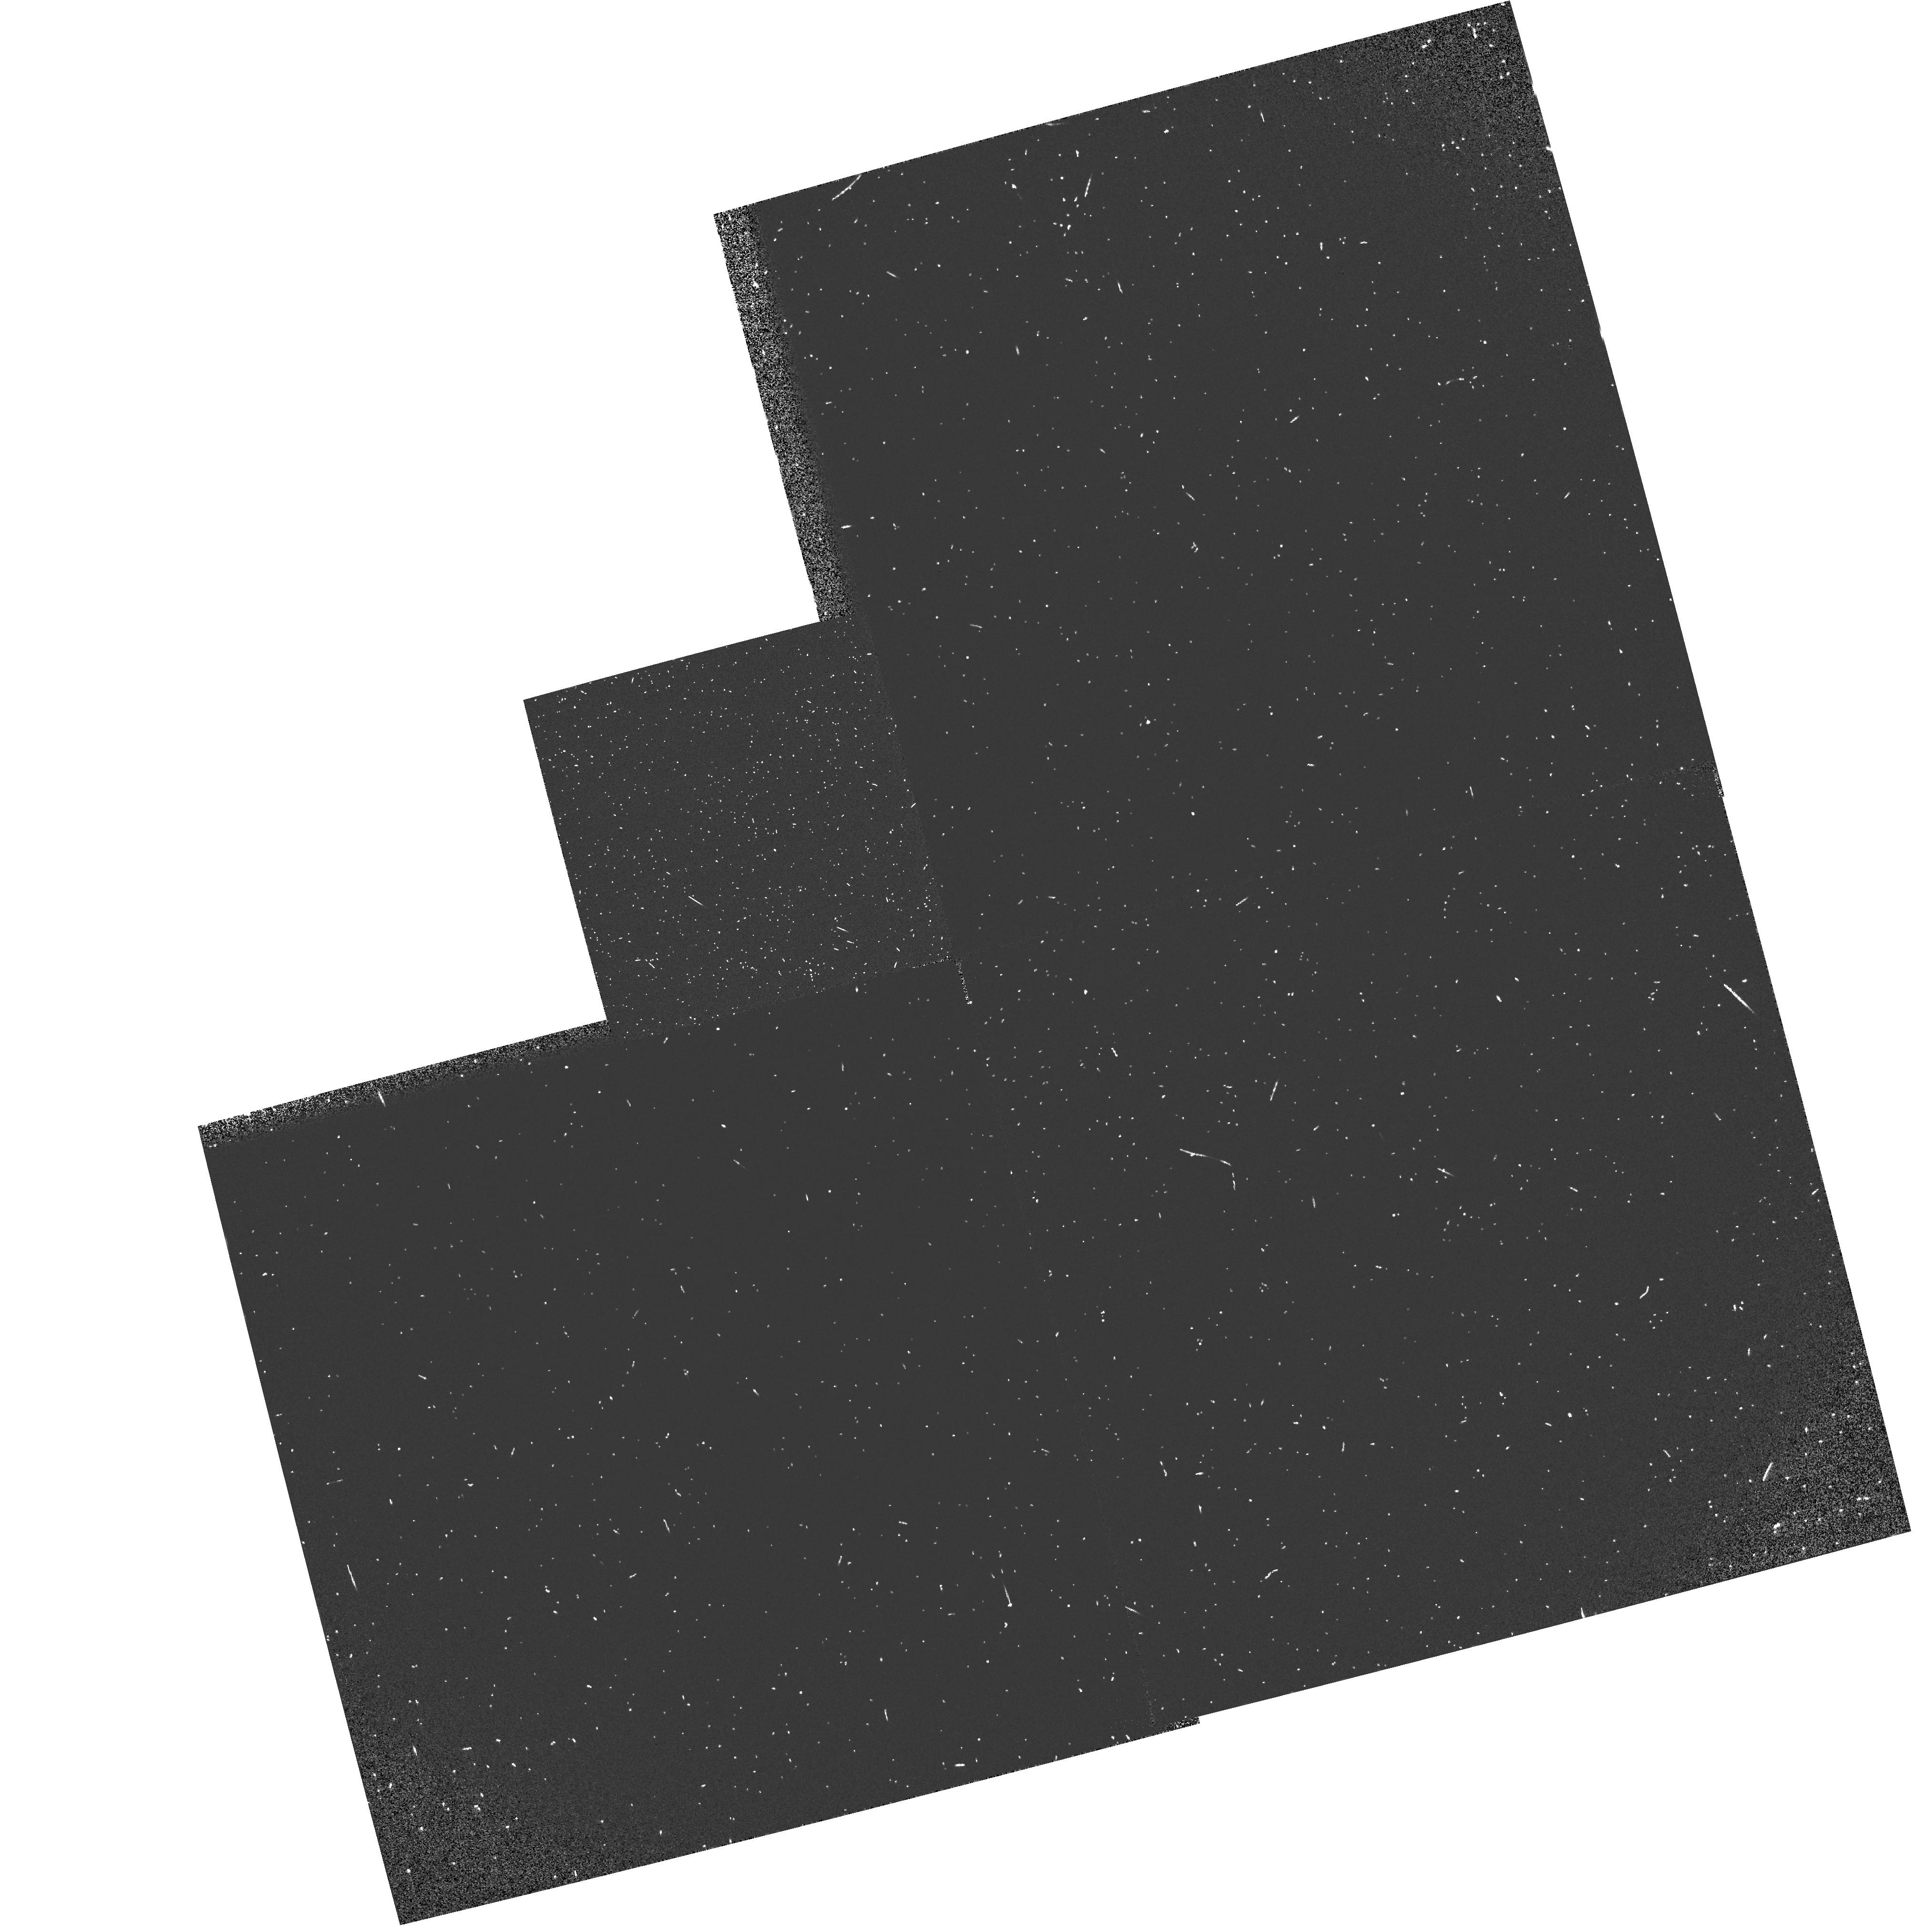
Target: field at RA 76.414°, Dec 52.918°
Instrument: WFPC2/PC
Filter: F160BW
Exposure: 5 min
Observation ID: hst_7553_3j_wfpc2_pc_f160bw_u3lh3j

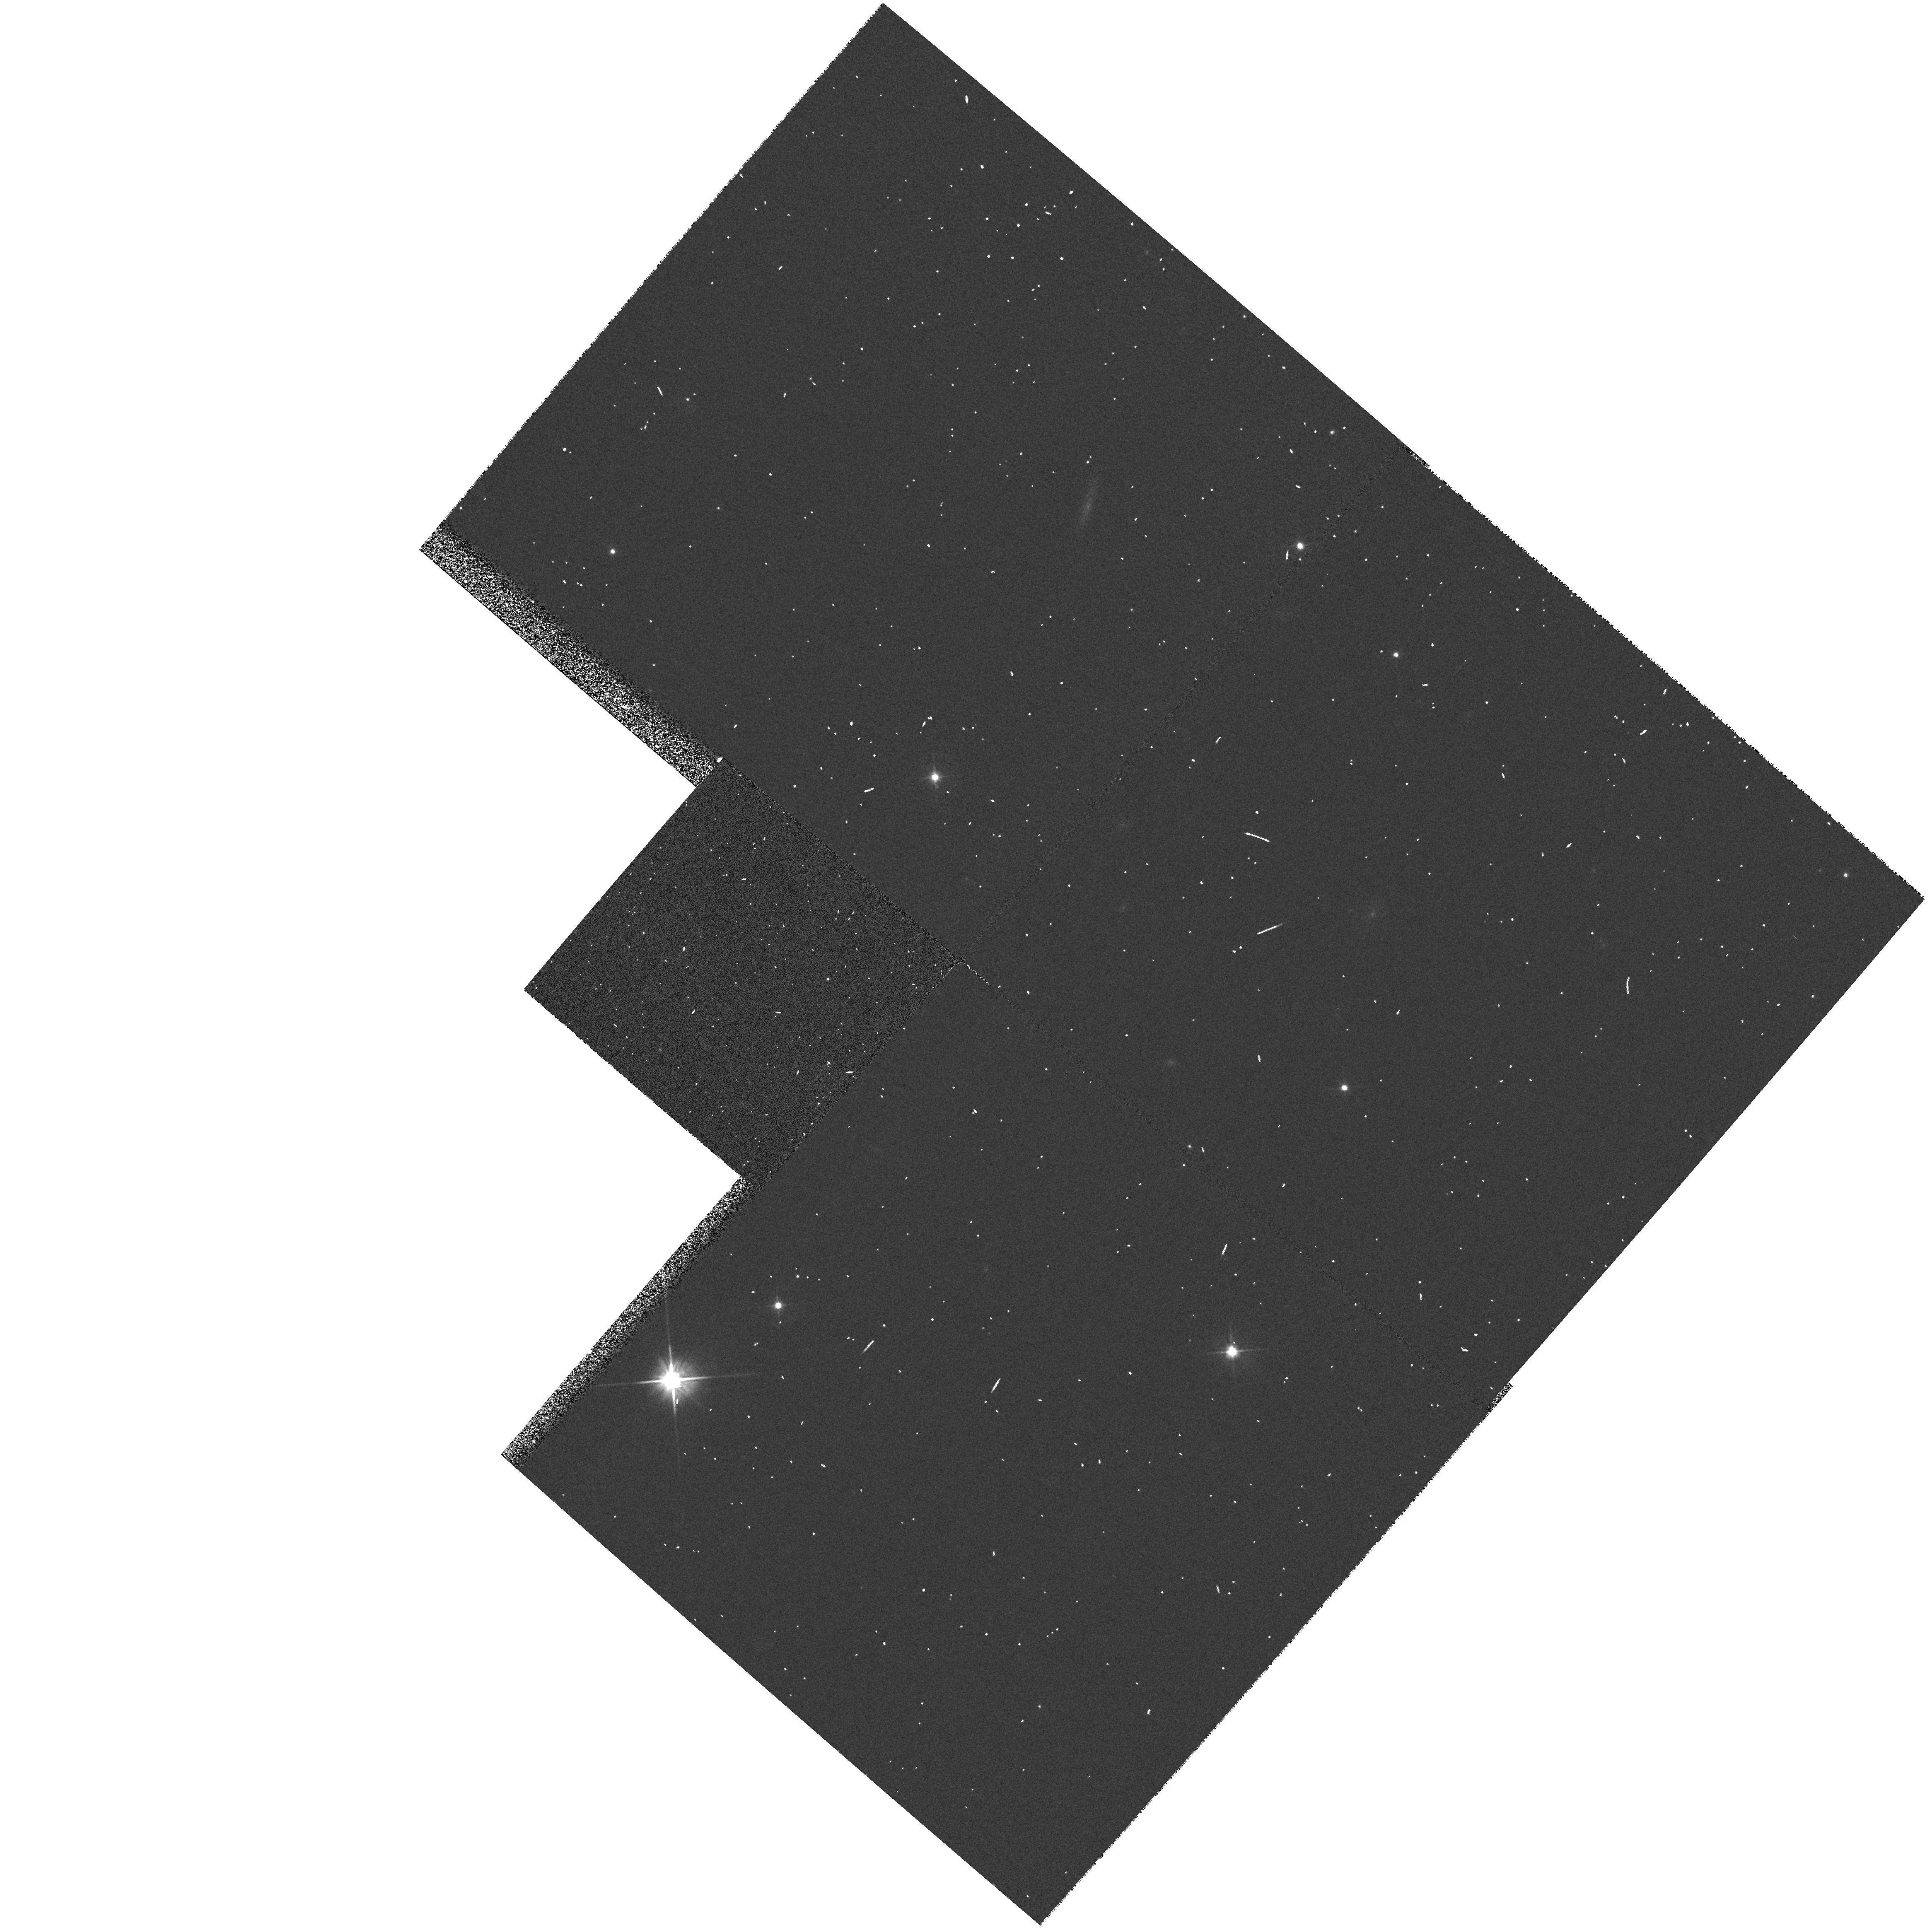
Target: field at RA 126.646°, Dec 73.081°
Instrument: WFPC2/PC
Filter: F606W
Exposure: 2 min
Observation ID: hst_7553_4s_wfpc2_pc_f606w_u3lh4s

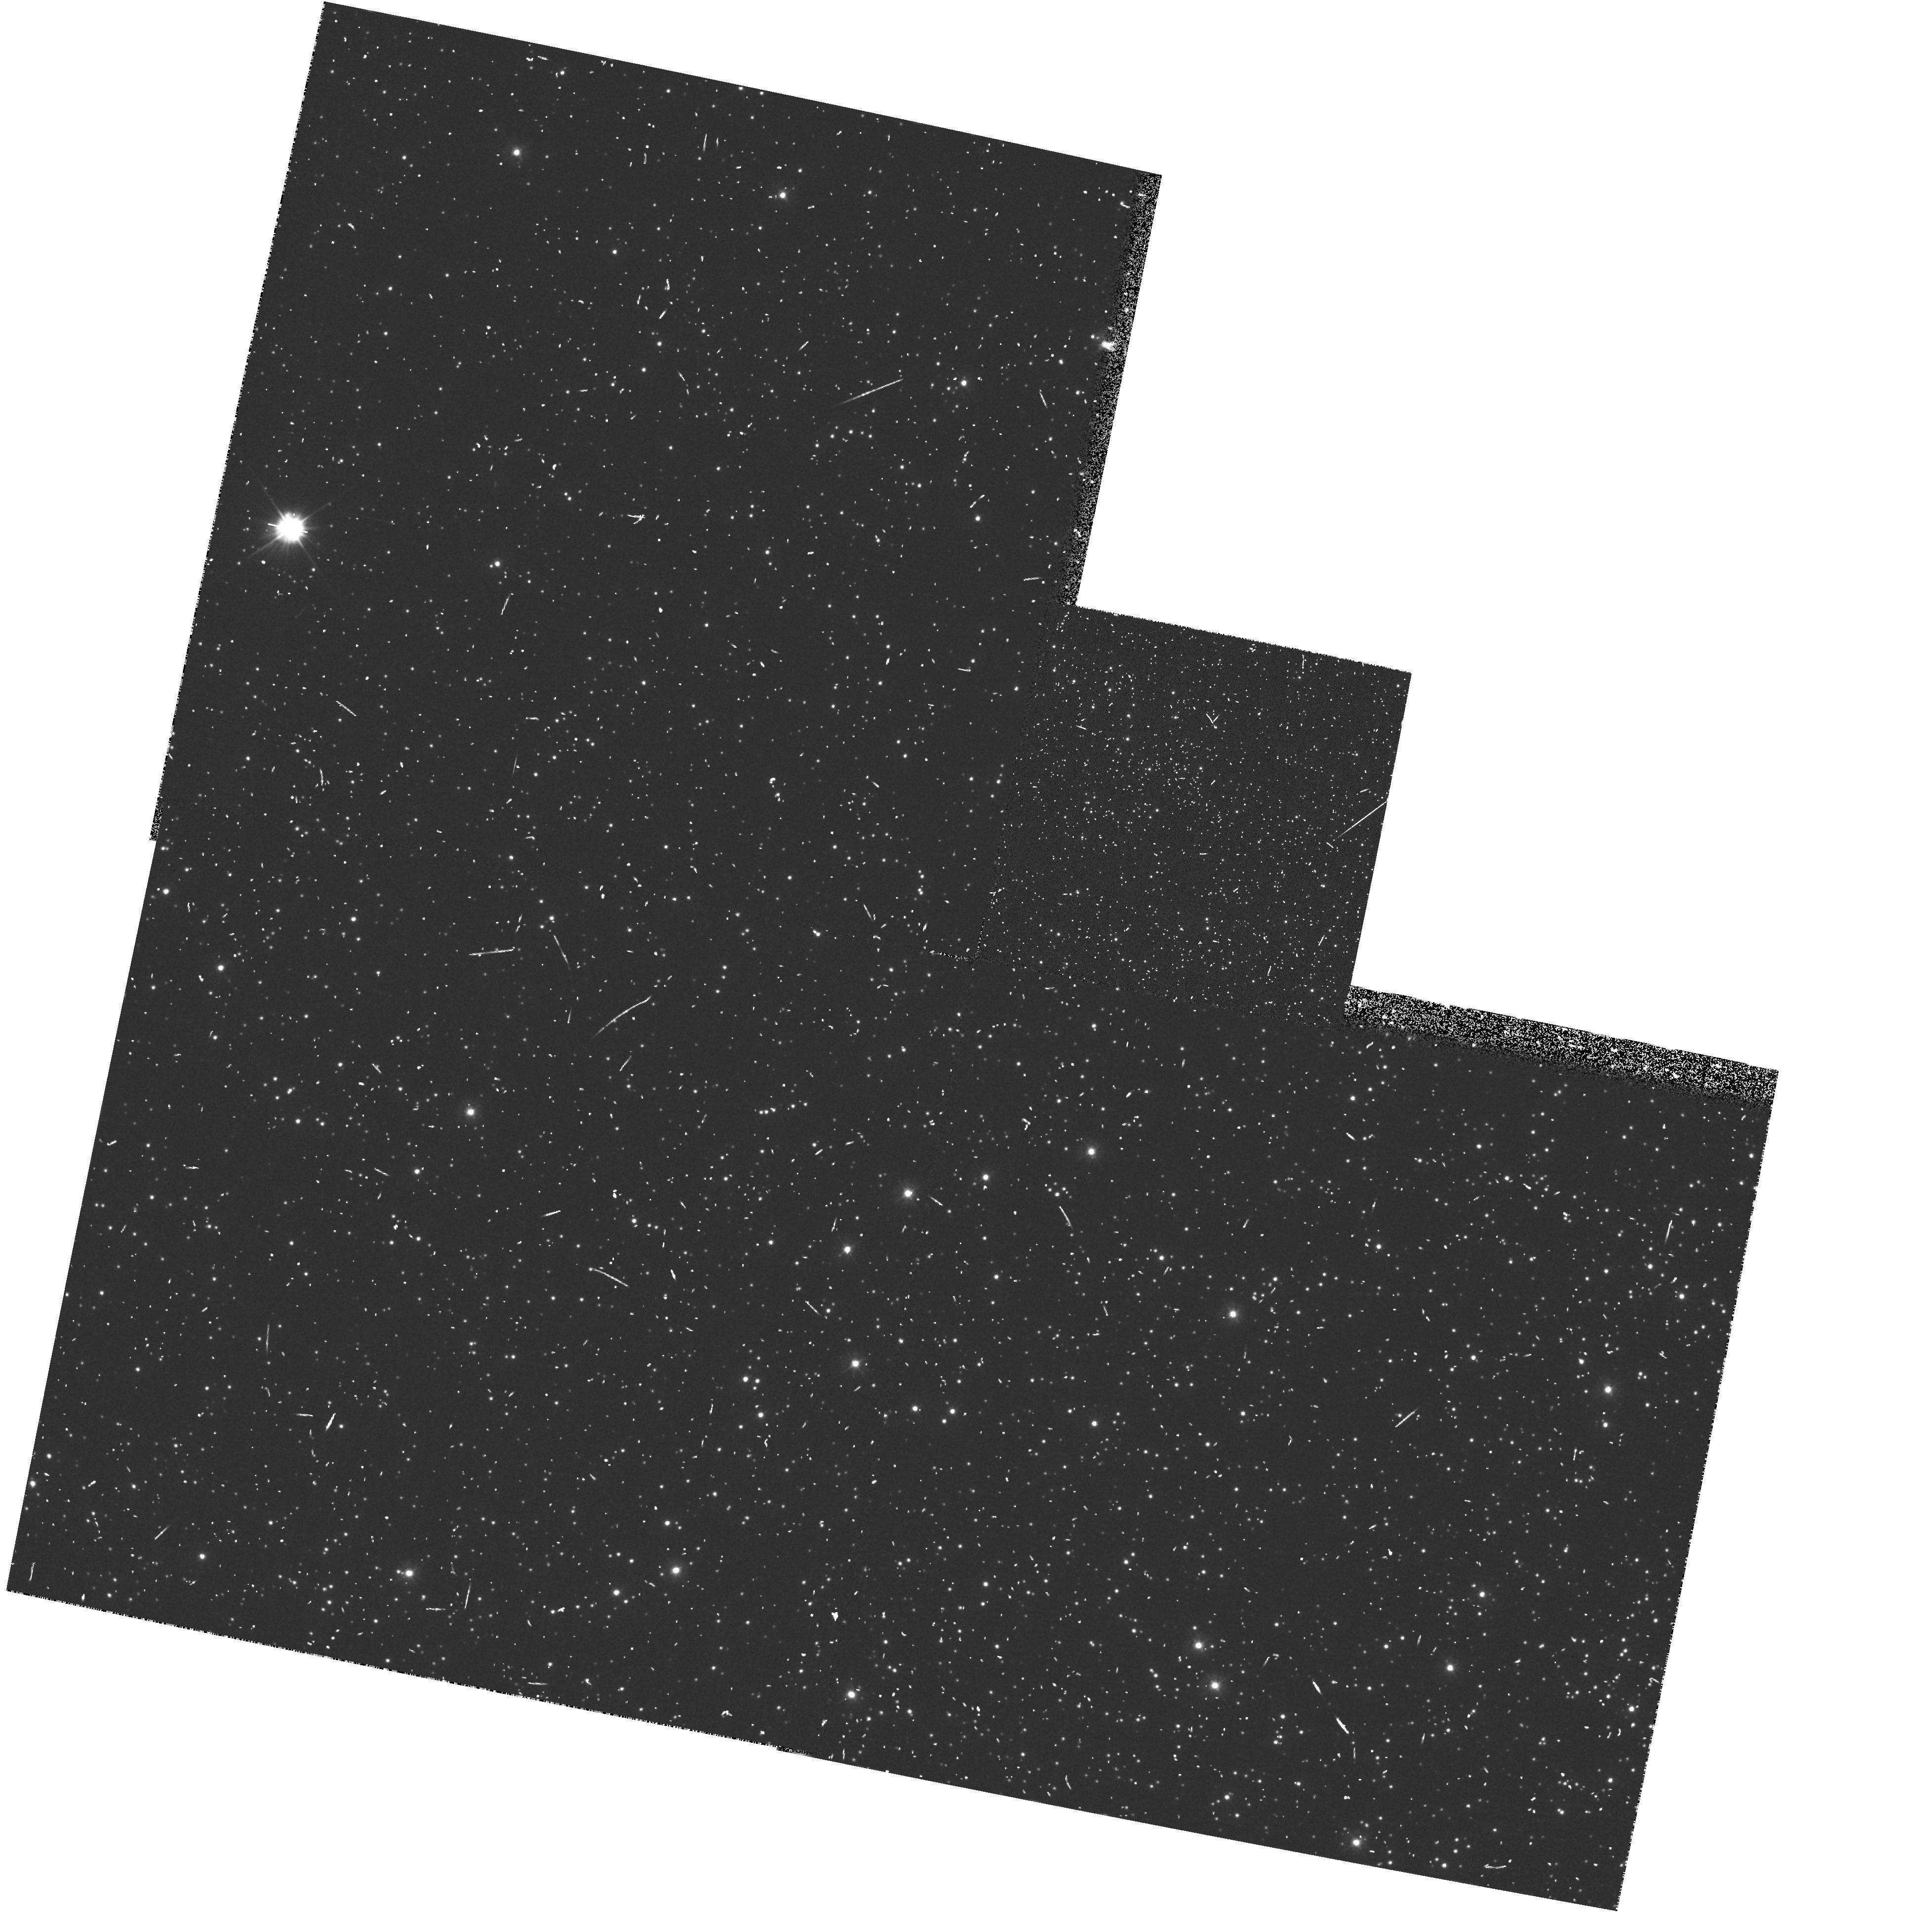
Target: field at RA 201.850°, Dec -47.393°
Instrument: WFPC2/PC
Filter: F300W
Exposure: 12 min
Observation ID: hst_7553_11_wfpc2_pc_f300w_u3lh11

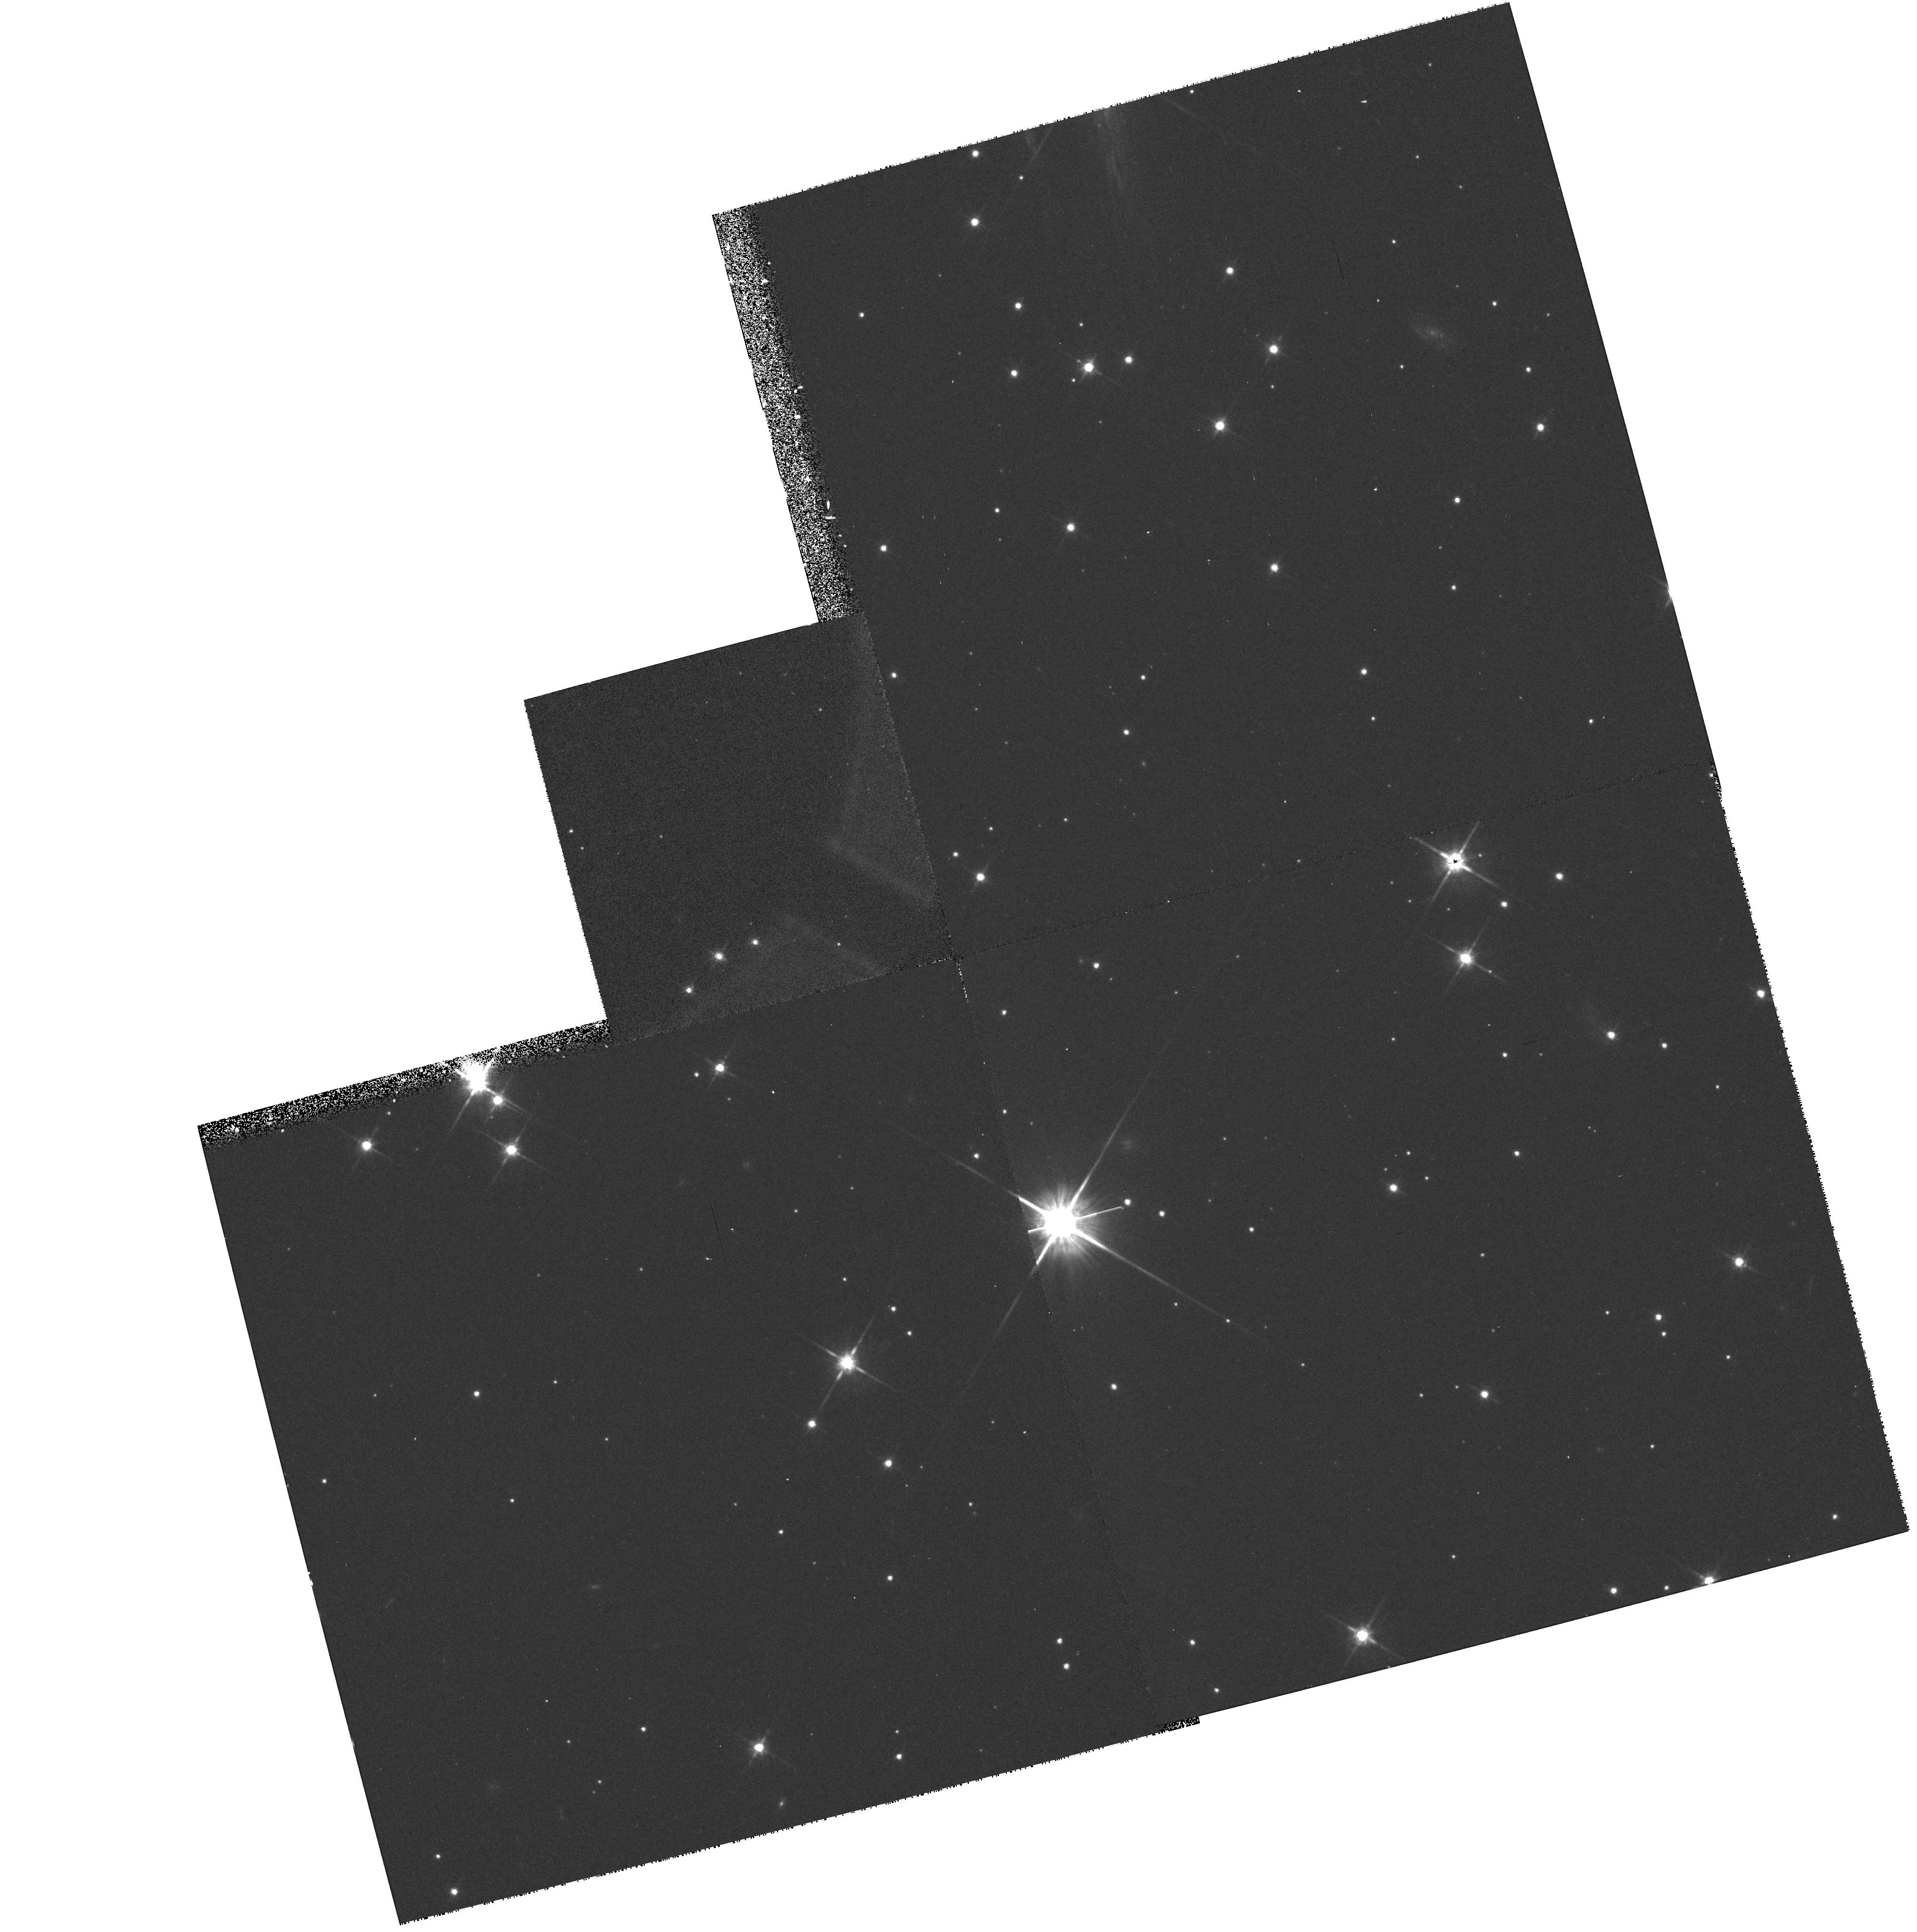
Target: field at RA 76.407°, Dec 52.916°
Instrument: WFPC2/PC
Filter: F814W
Exposure: 17 min
Observation ID: hst_7553_2r_wfpc2_pc_f814w_u3lh2r

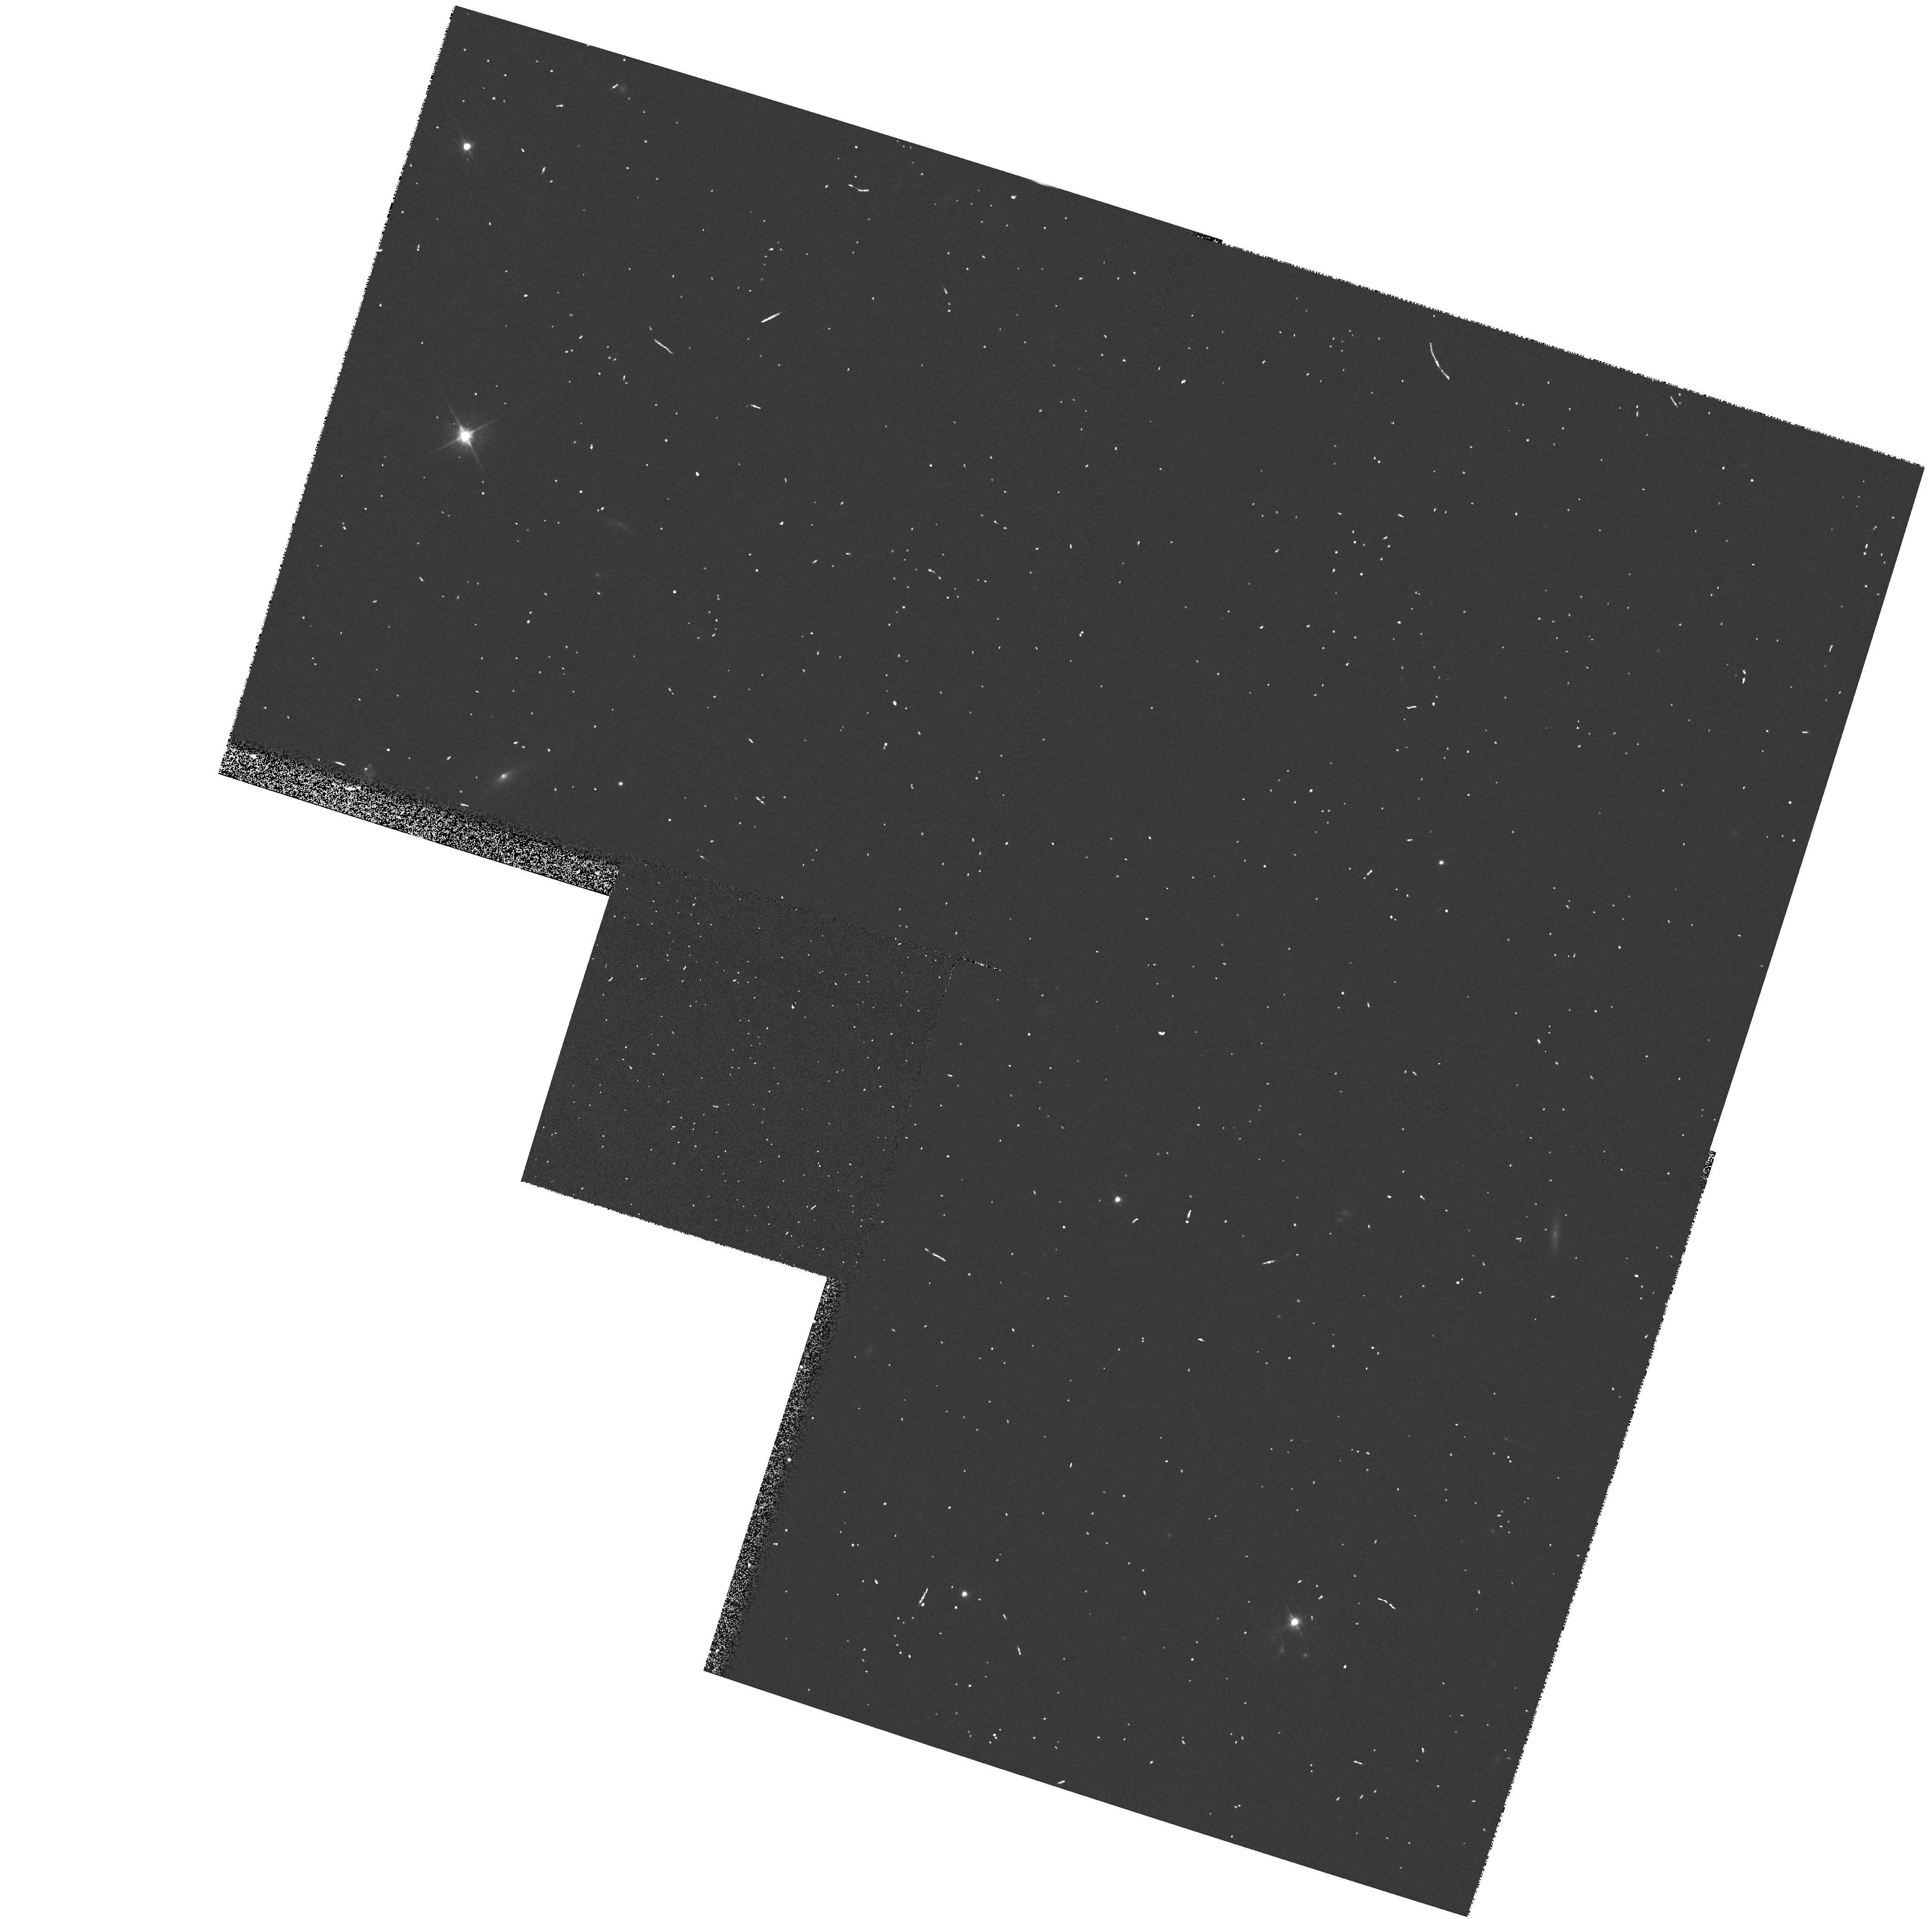
Target: field at RA 155.079°, Dec -22.293°
Instrument: WFPC2/PC
Filter: F606W
Exposure: 3 min
Observation ID: hst_7553_93_wfpc2_pc_f606w_u3lh93

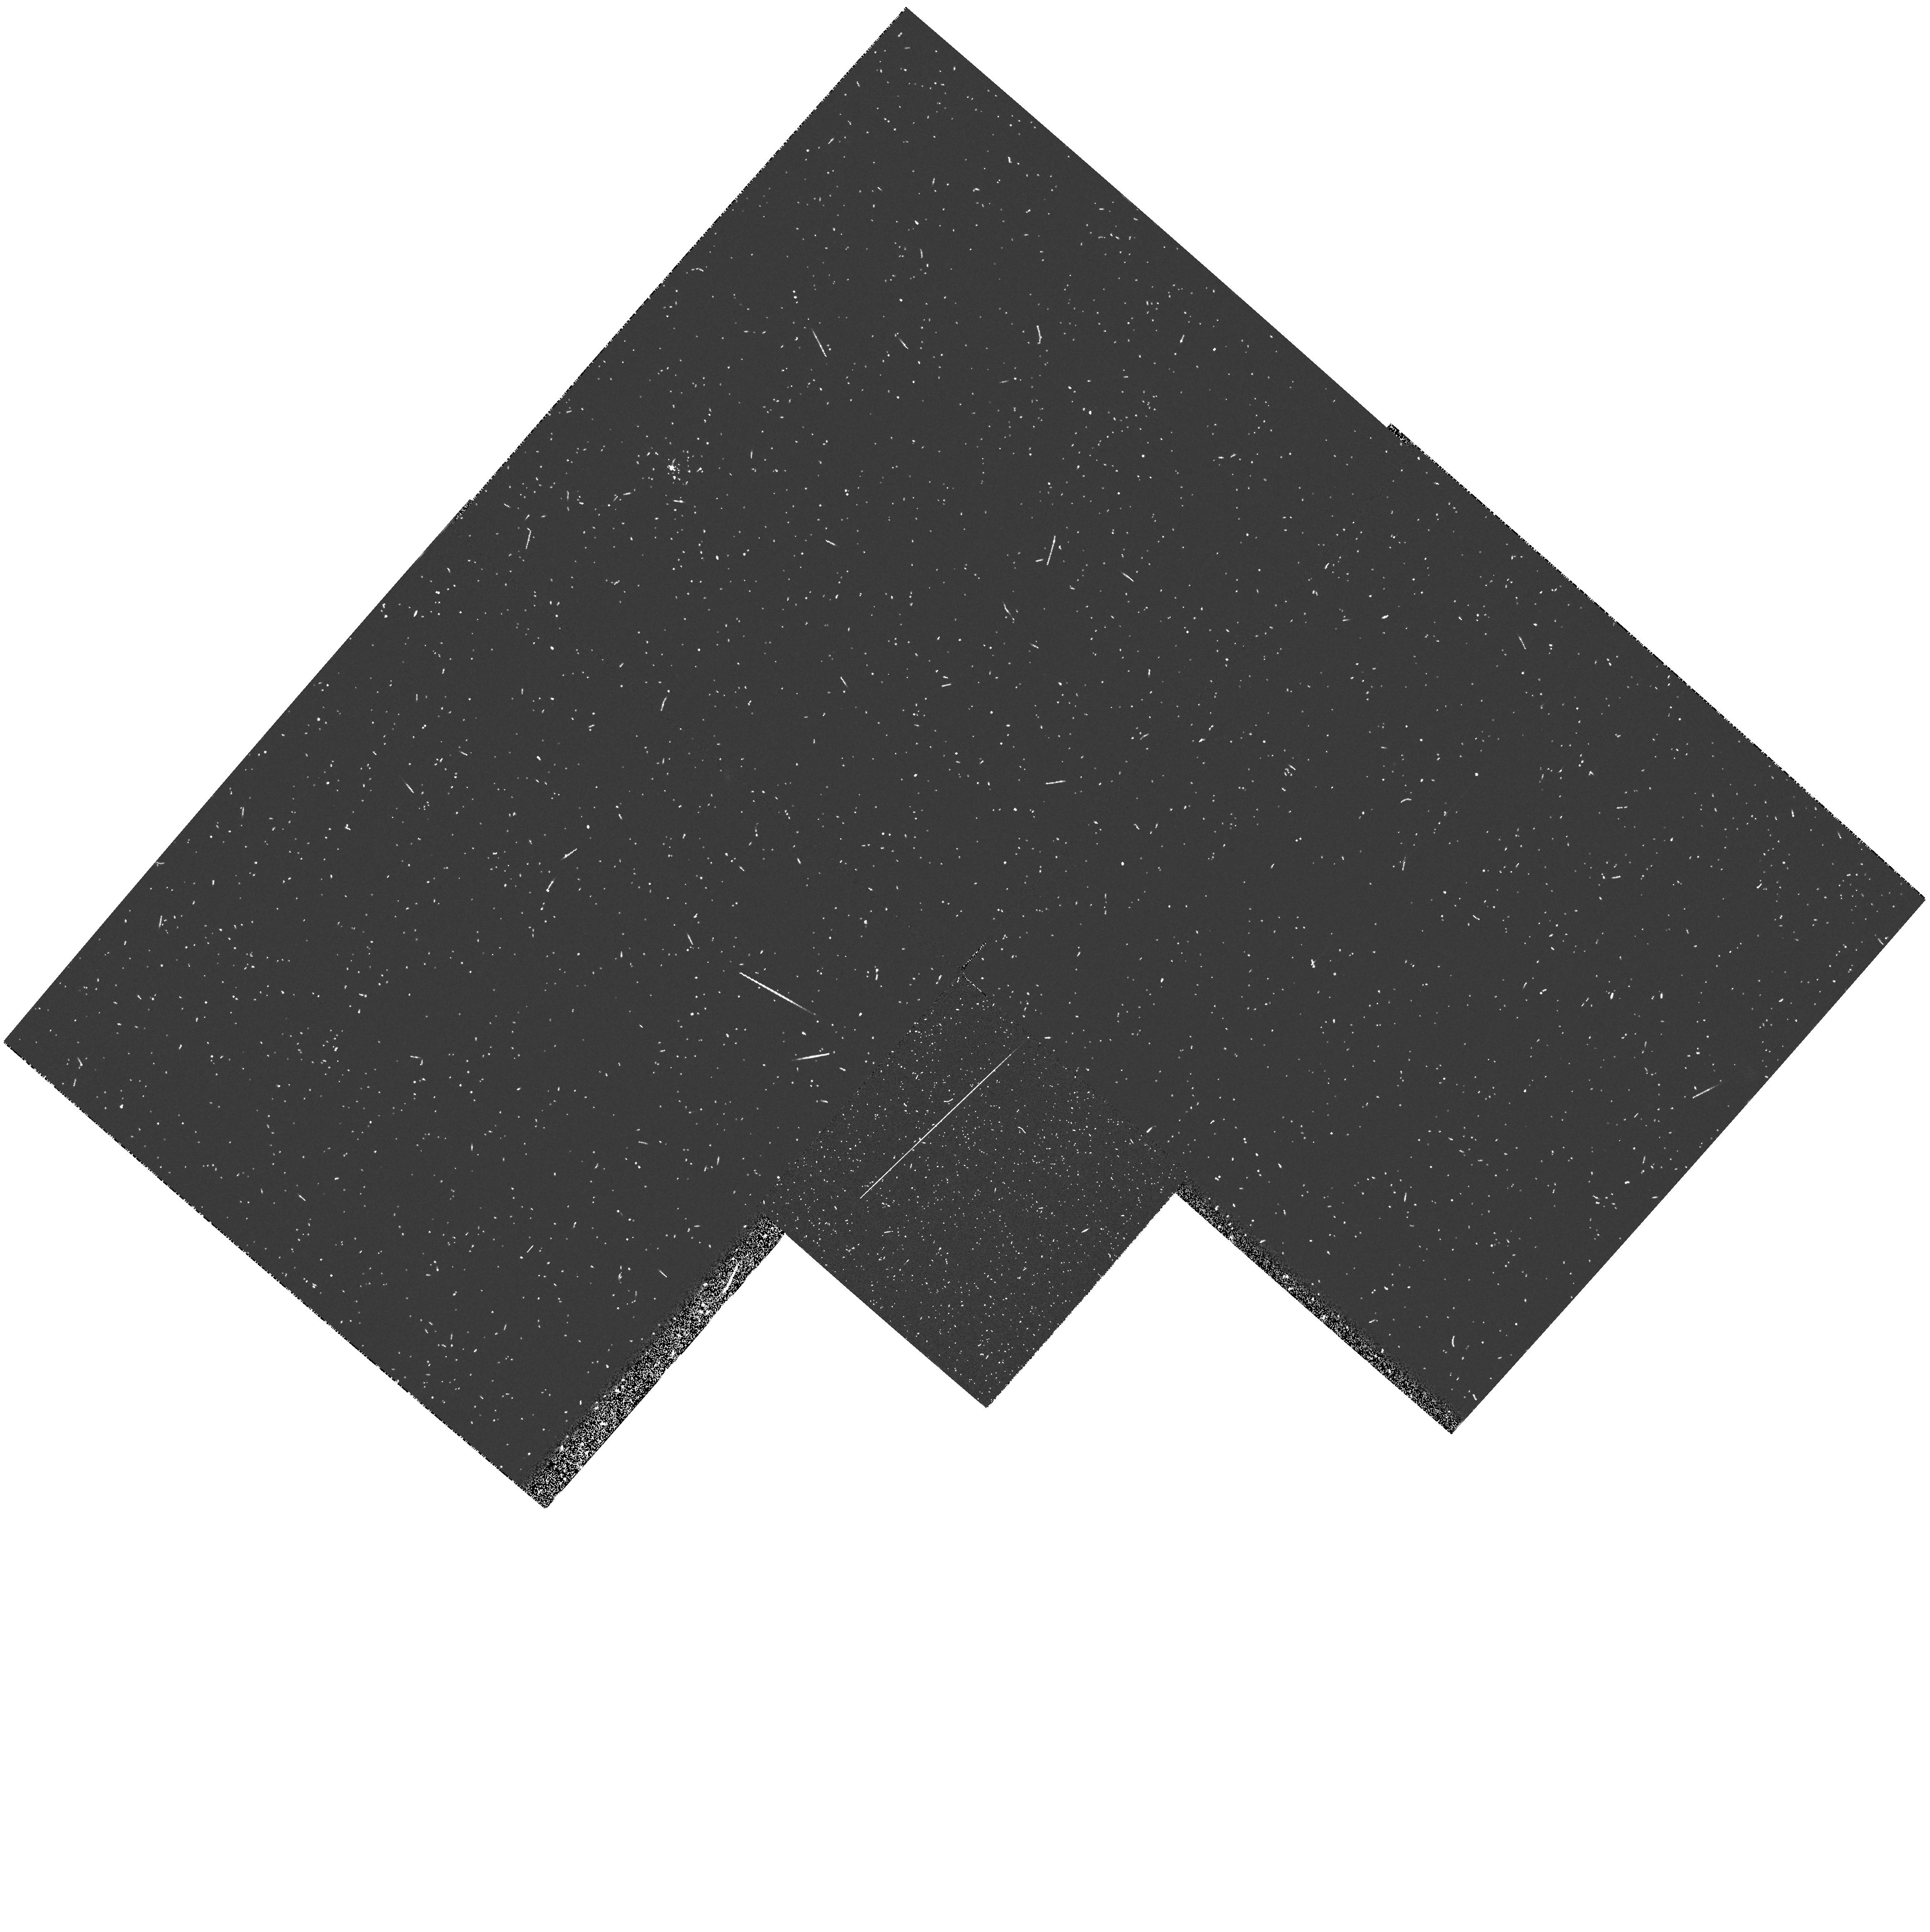
Target: field at RA 239.897°, Dec 47.547°
Instrument: WFPC2/PC
Filter: F300W
Exposure: 10 min
Observation ID: hst_7553_4l_wfpc2_pc_f300w_u3lh4l

Pure Parallel Archive Survey - II (PI: MacKenty, John W.)

WFPC2 parallel observations will be obtained in the Ultraviolet in a search for interesting objects. This program is designed to find extragalactic sources with near UV excesses (3000A) outside of the galactic plane and far UV sources (1600A) in the galactic plane. The primary goal of this survey is to discover sources with excess ultraviolet flux. The observing strategy is to use the WFPC2 filter which provides wavelengths slightly shorter than those available from the ground but still has the maximum available sensitivity. Ground based observations (initially the digitized sky survey plates) at longer wavelengths will be used to estimate the colors of objects and (for the single exposure instances) to discriminate between sources and cosmic rays. This program is intended to fill those WFPC2 parallel opportunities which are not selected by the TAC approved parallel programs. These data will be placed immediately into the Hubble Data Archive.